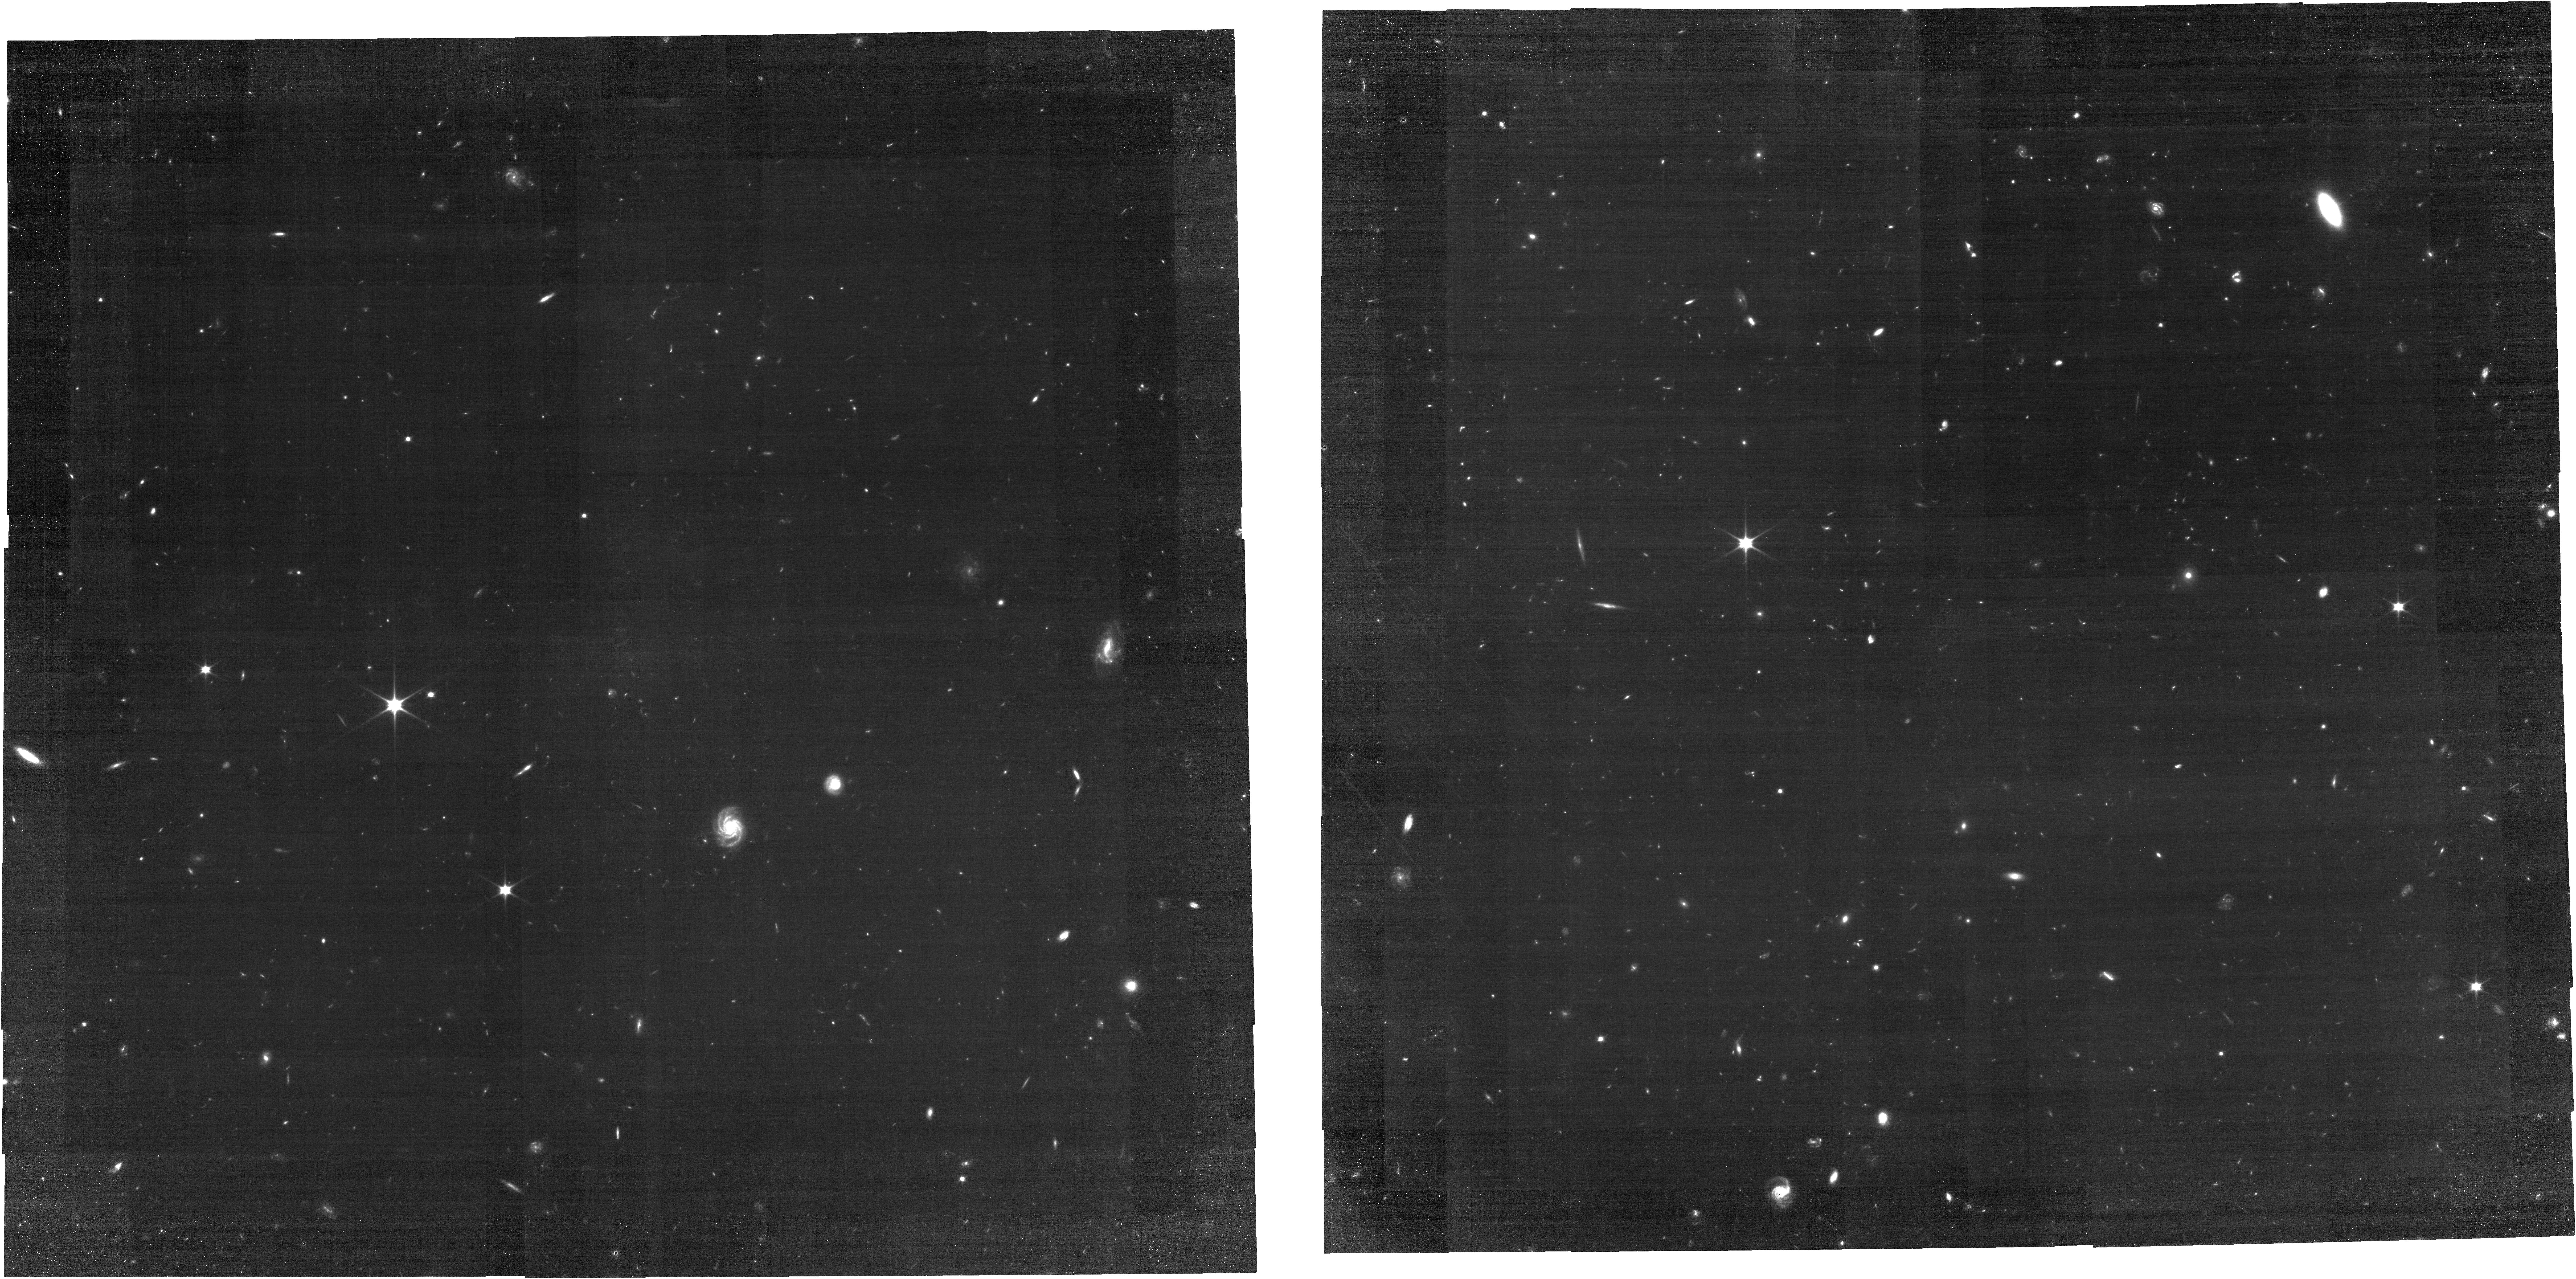
Target: ECLIPTIC-RA40
Instrument: NIRCAM
Filter: F070W
Exposure: 3.4 h
Observation ID: jw04443-o004_t003_nircam_clear-f070w

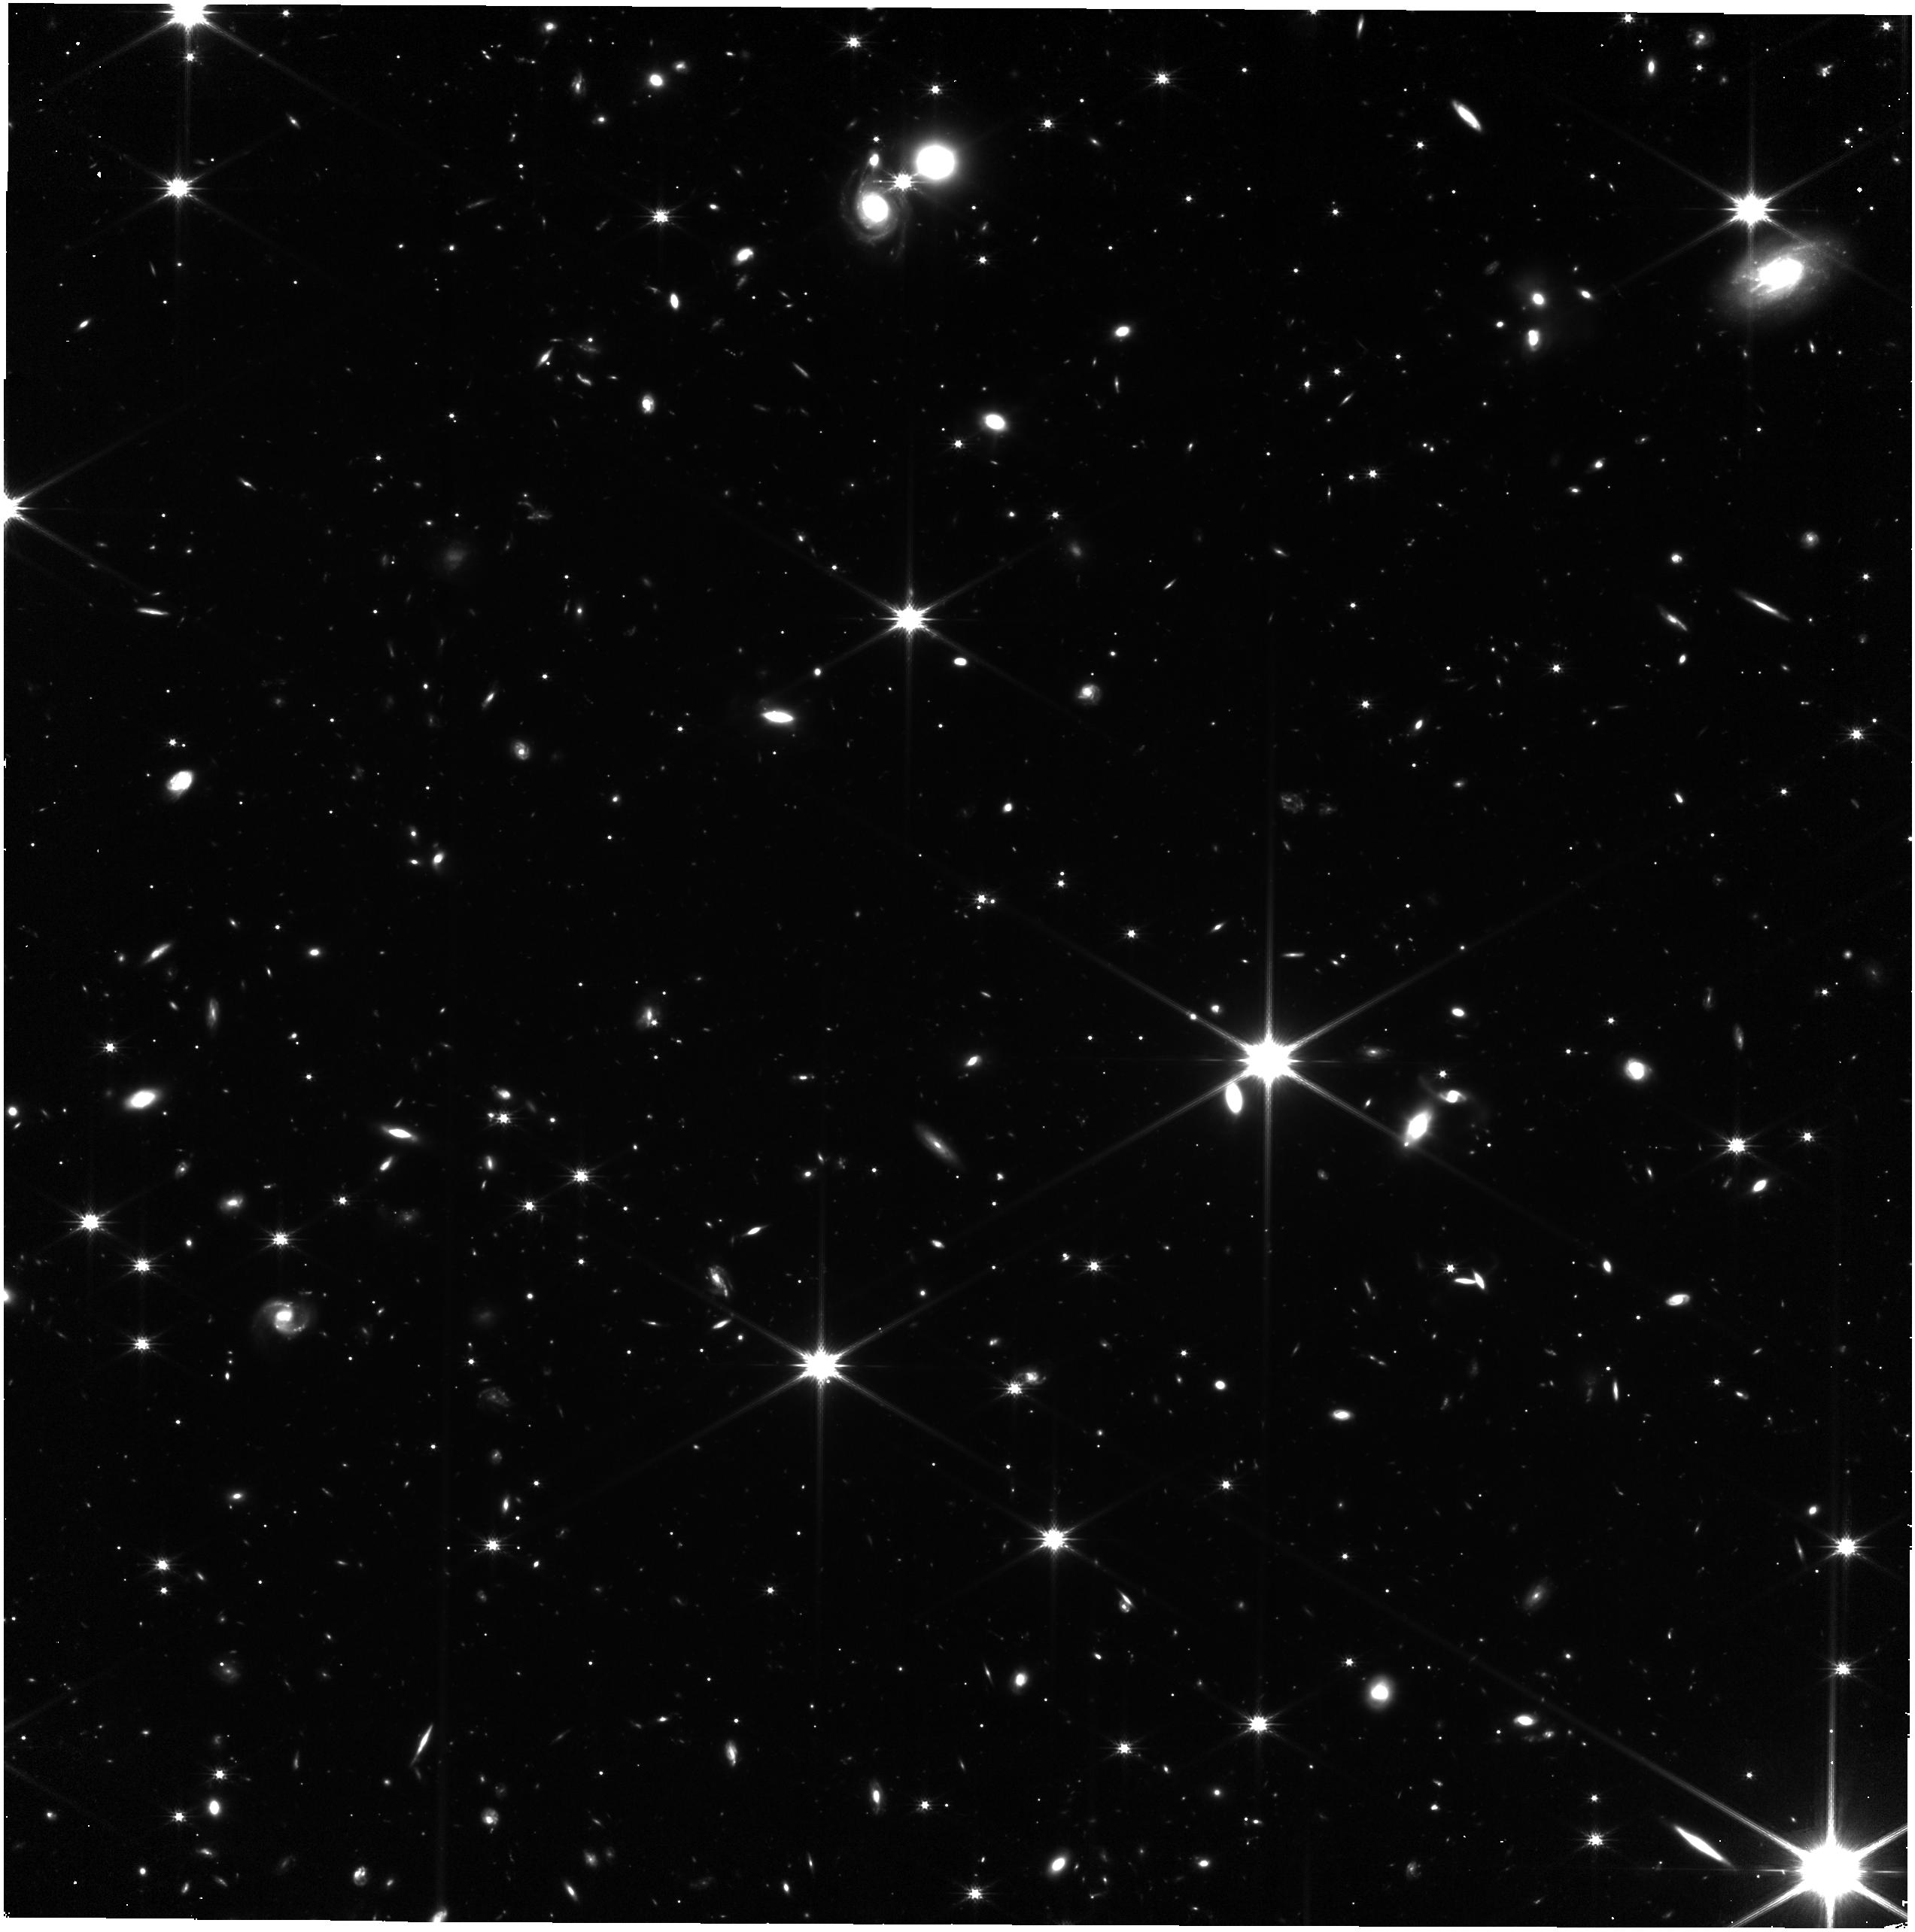
Target: ECLIPTIC-RA200
Instrument: NIRISS
Filter: CLEAR+F200W
Exposure: 3.2 h
Observation ID: jw04443-o002_t011_niriss_clear-f200w

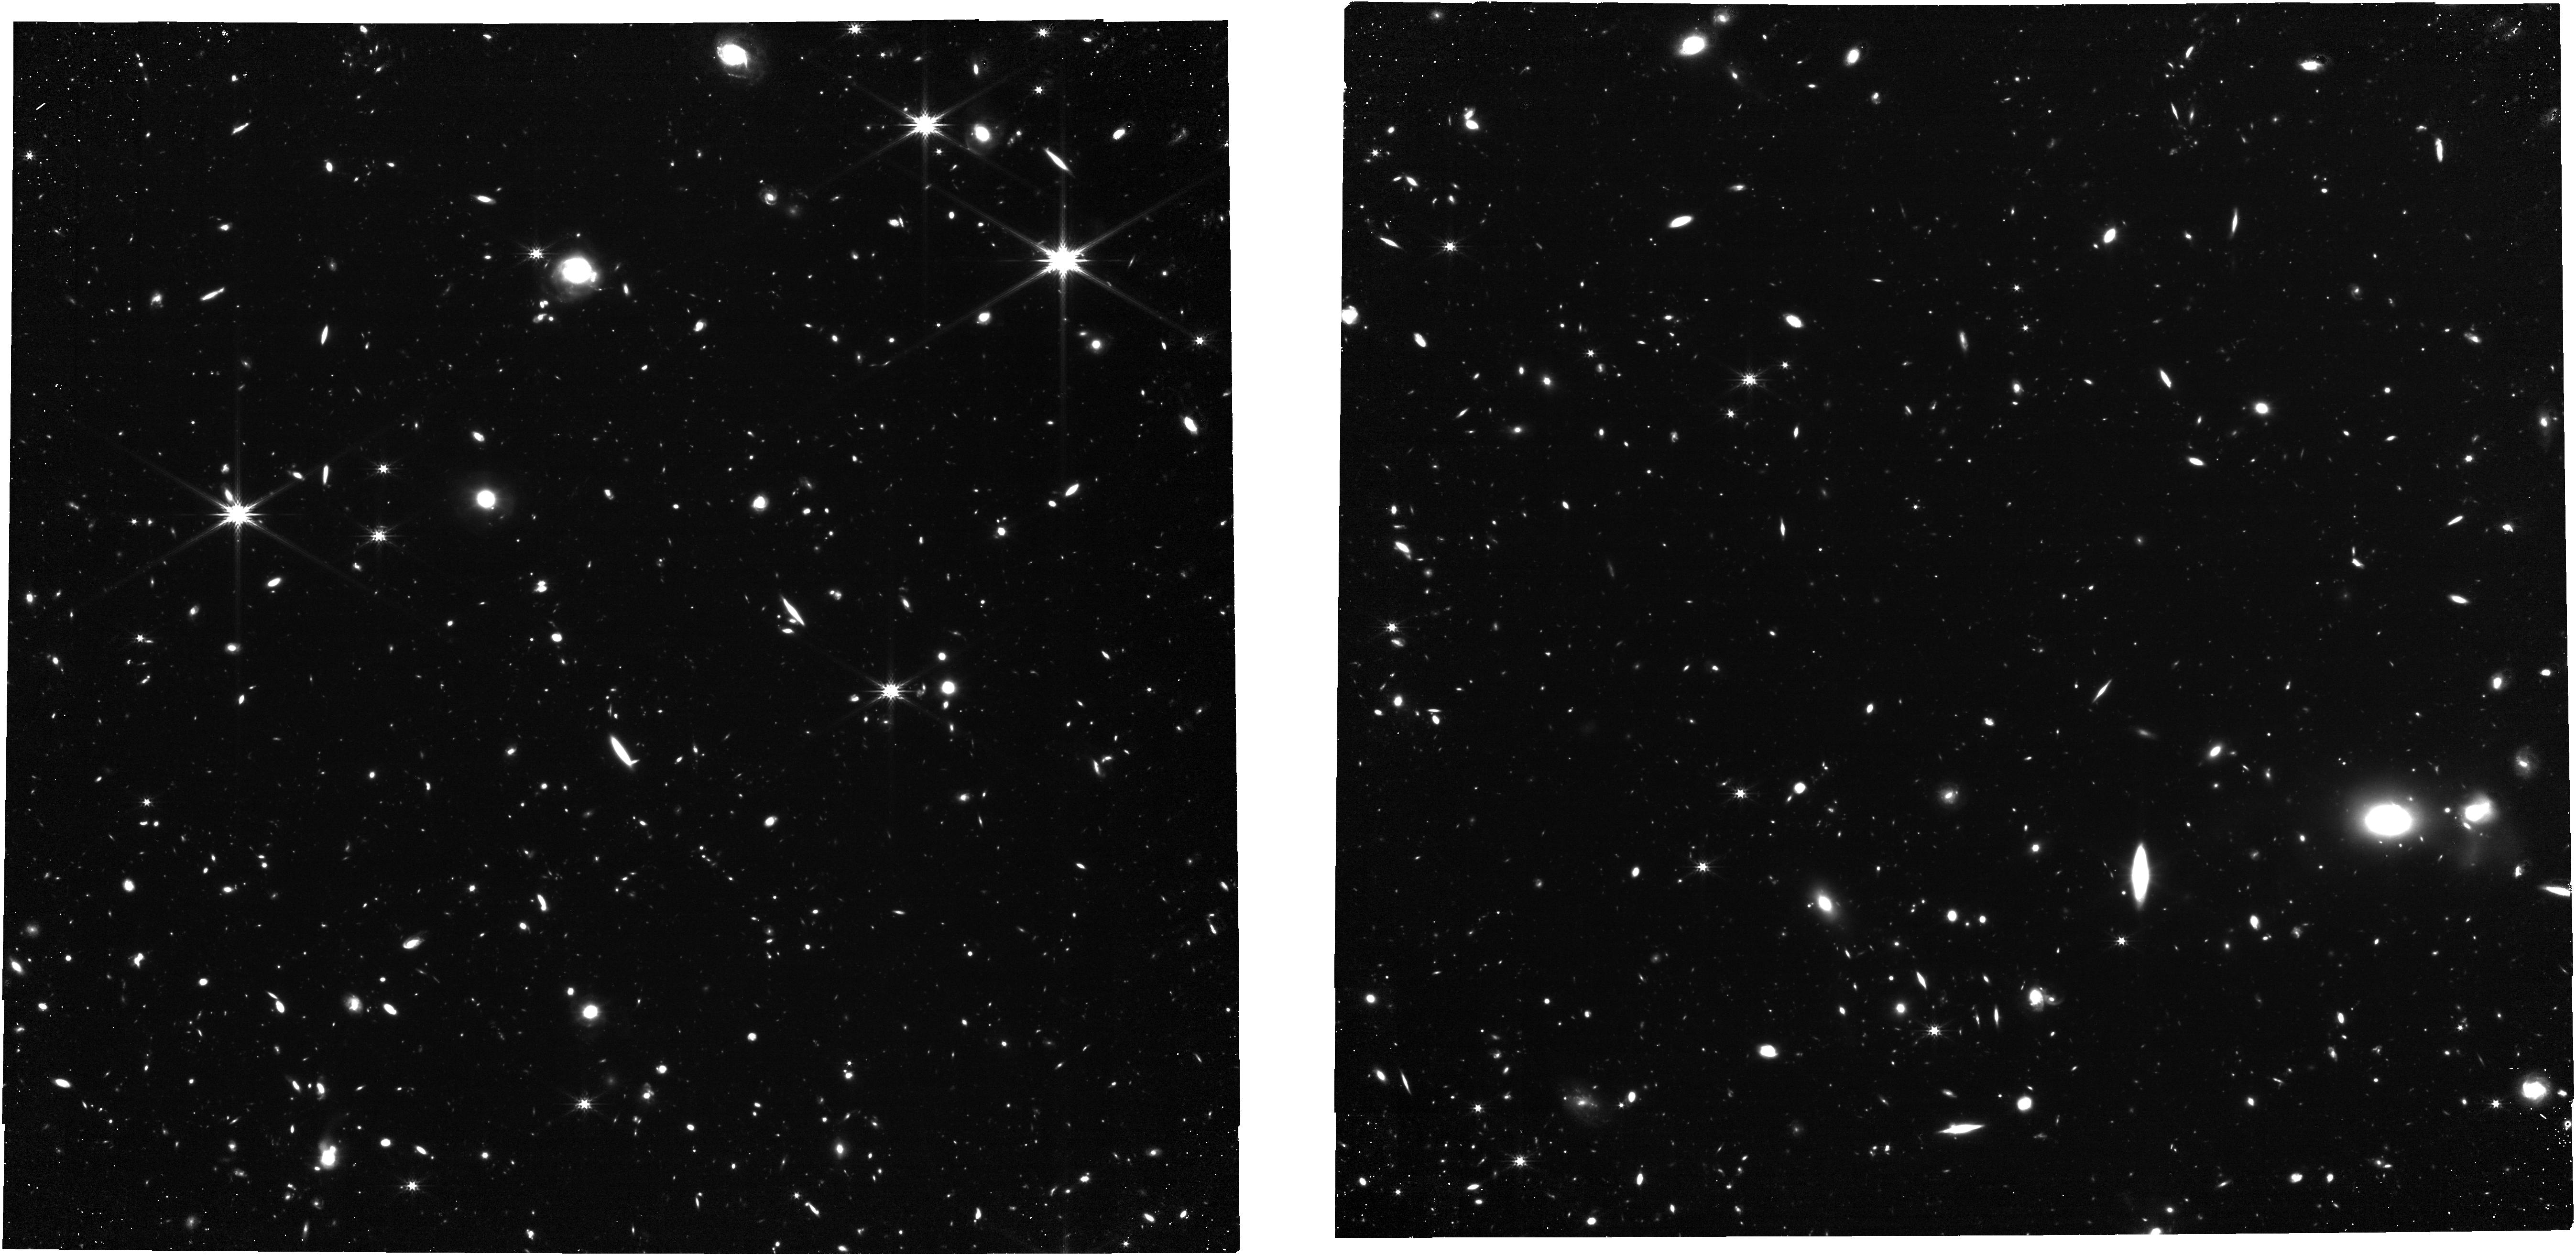
Target: ECLIPTIC-RA80
Instrument: NIRCAM
Filter: F277W
Exposure: 3.4 h
Observation ID: jw04443-o005_t005_nircam_clear-f277w

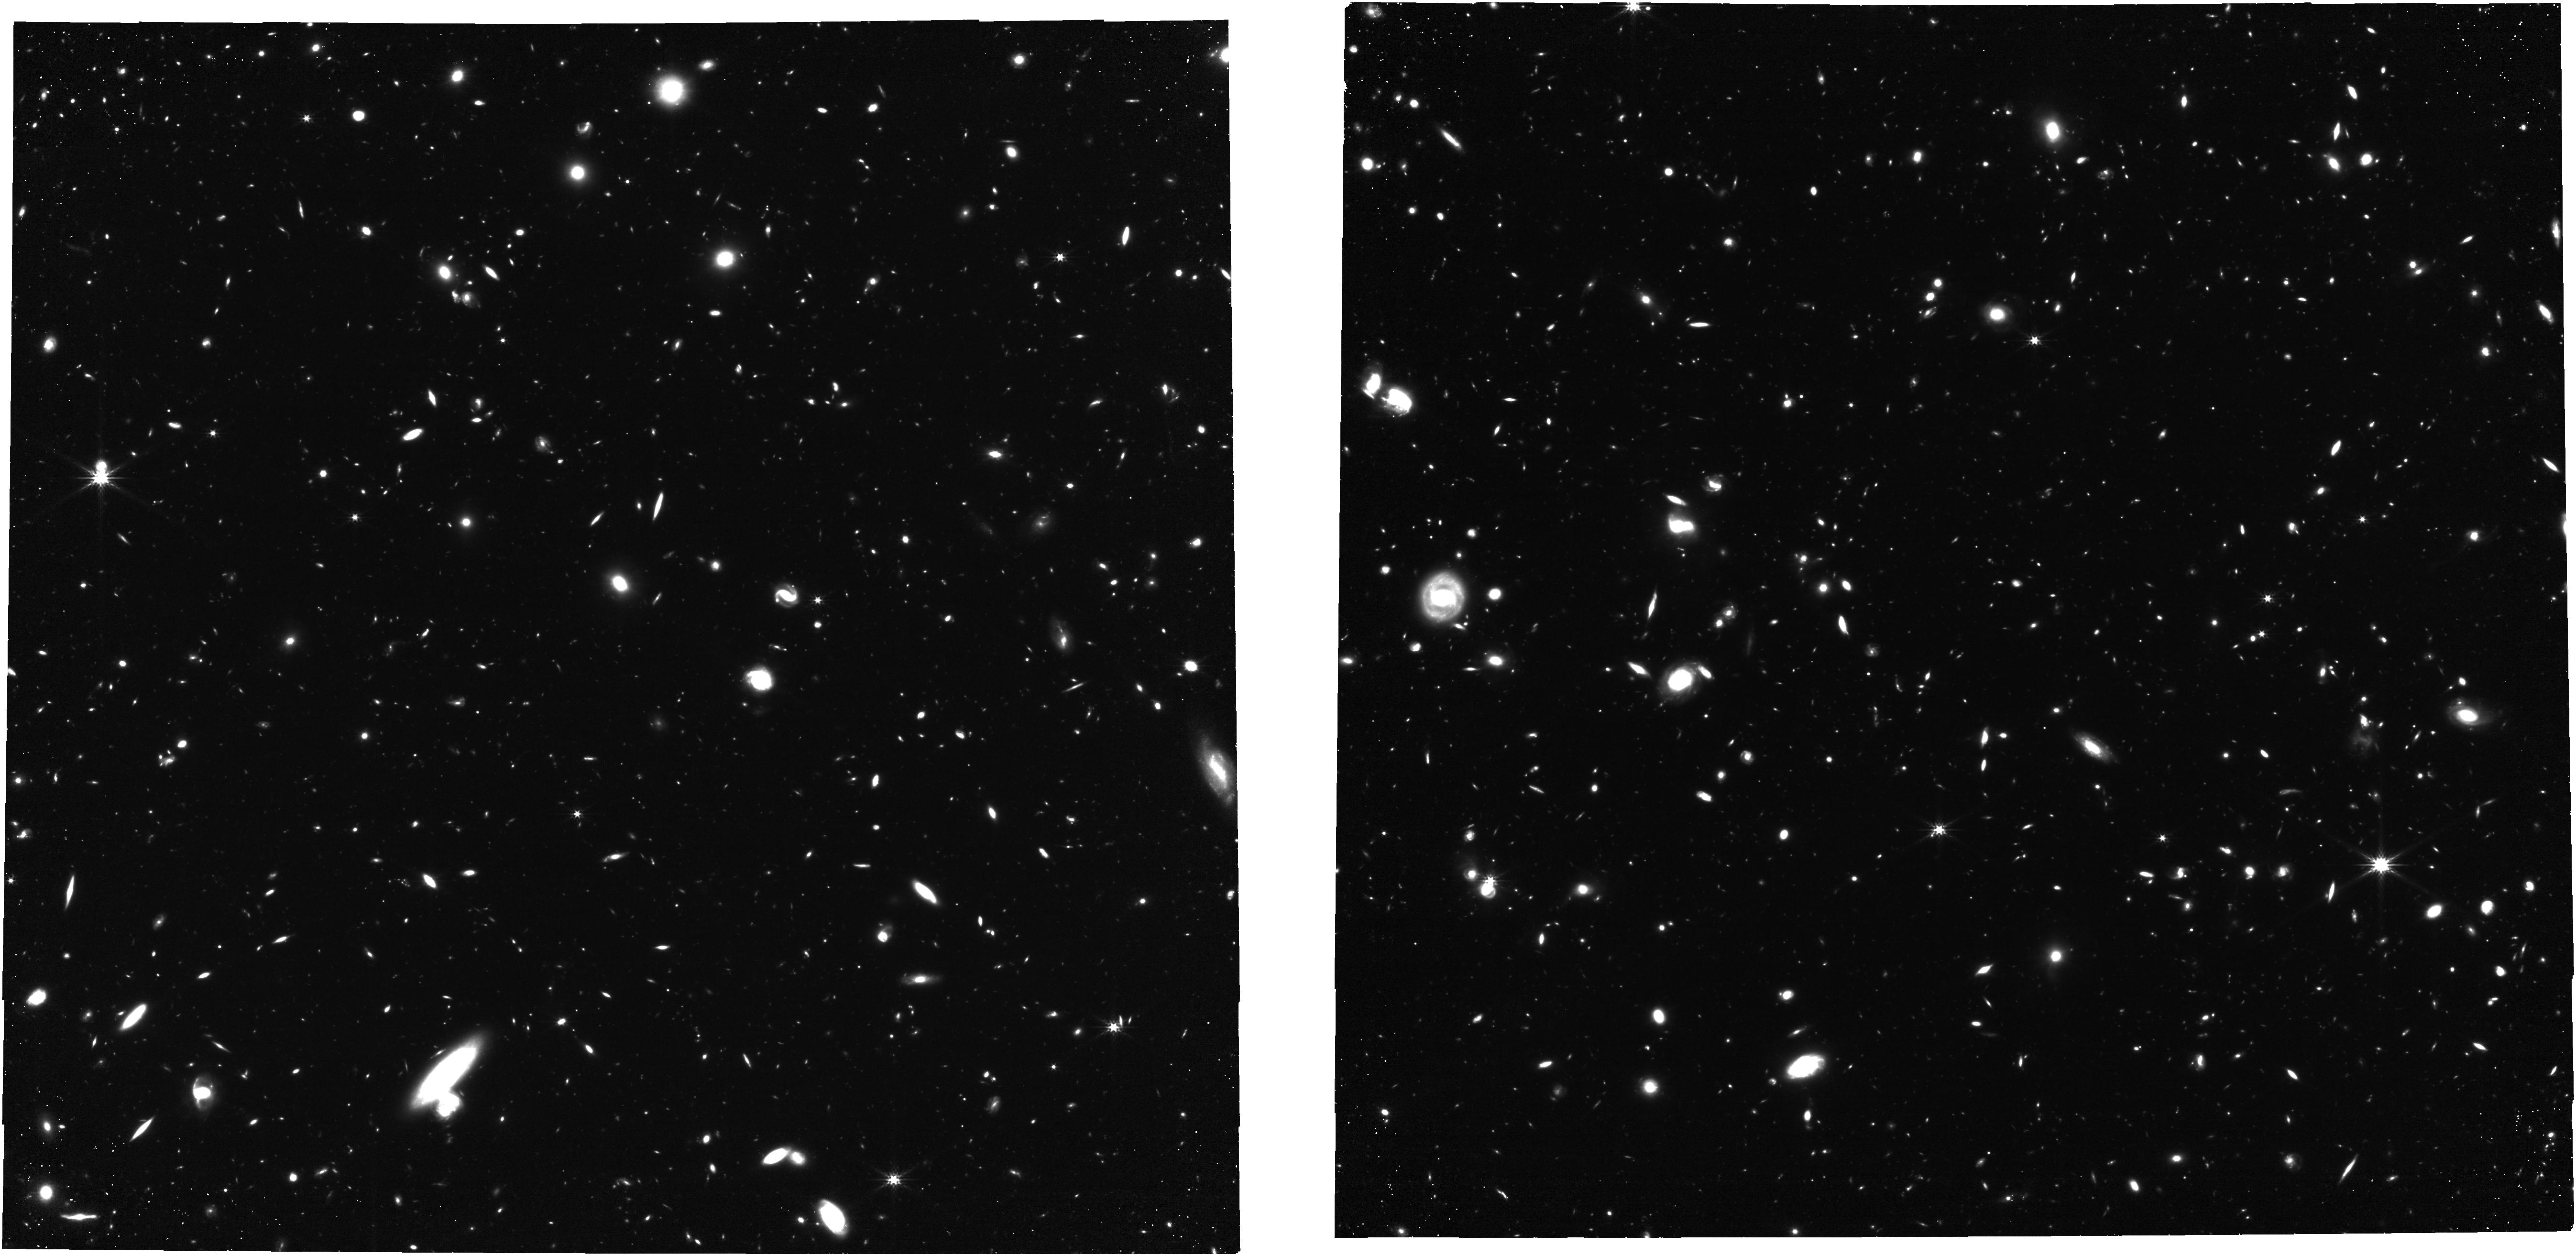
Target: ECLIPTIC-RA120
Instrument: NIRCAM
Filter: F277W
Exposure: 3.4 h
Observation ID: jw04443-o006_t007_nircam_clear-f277w

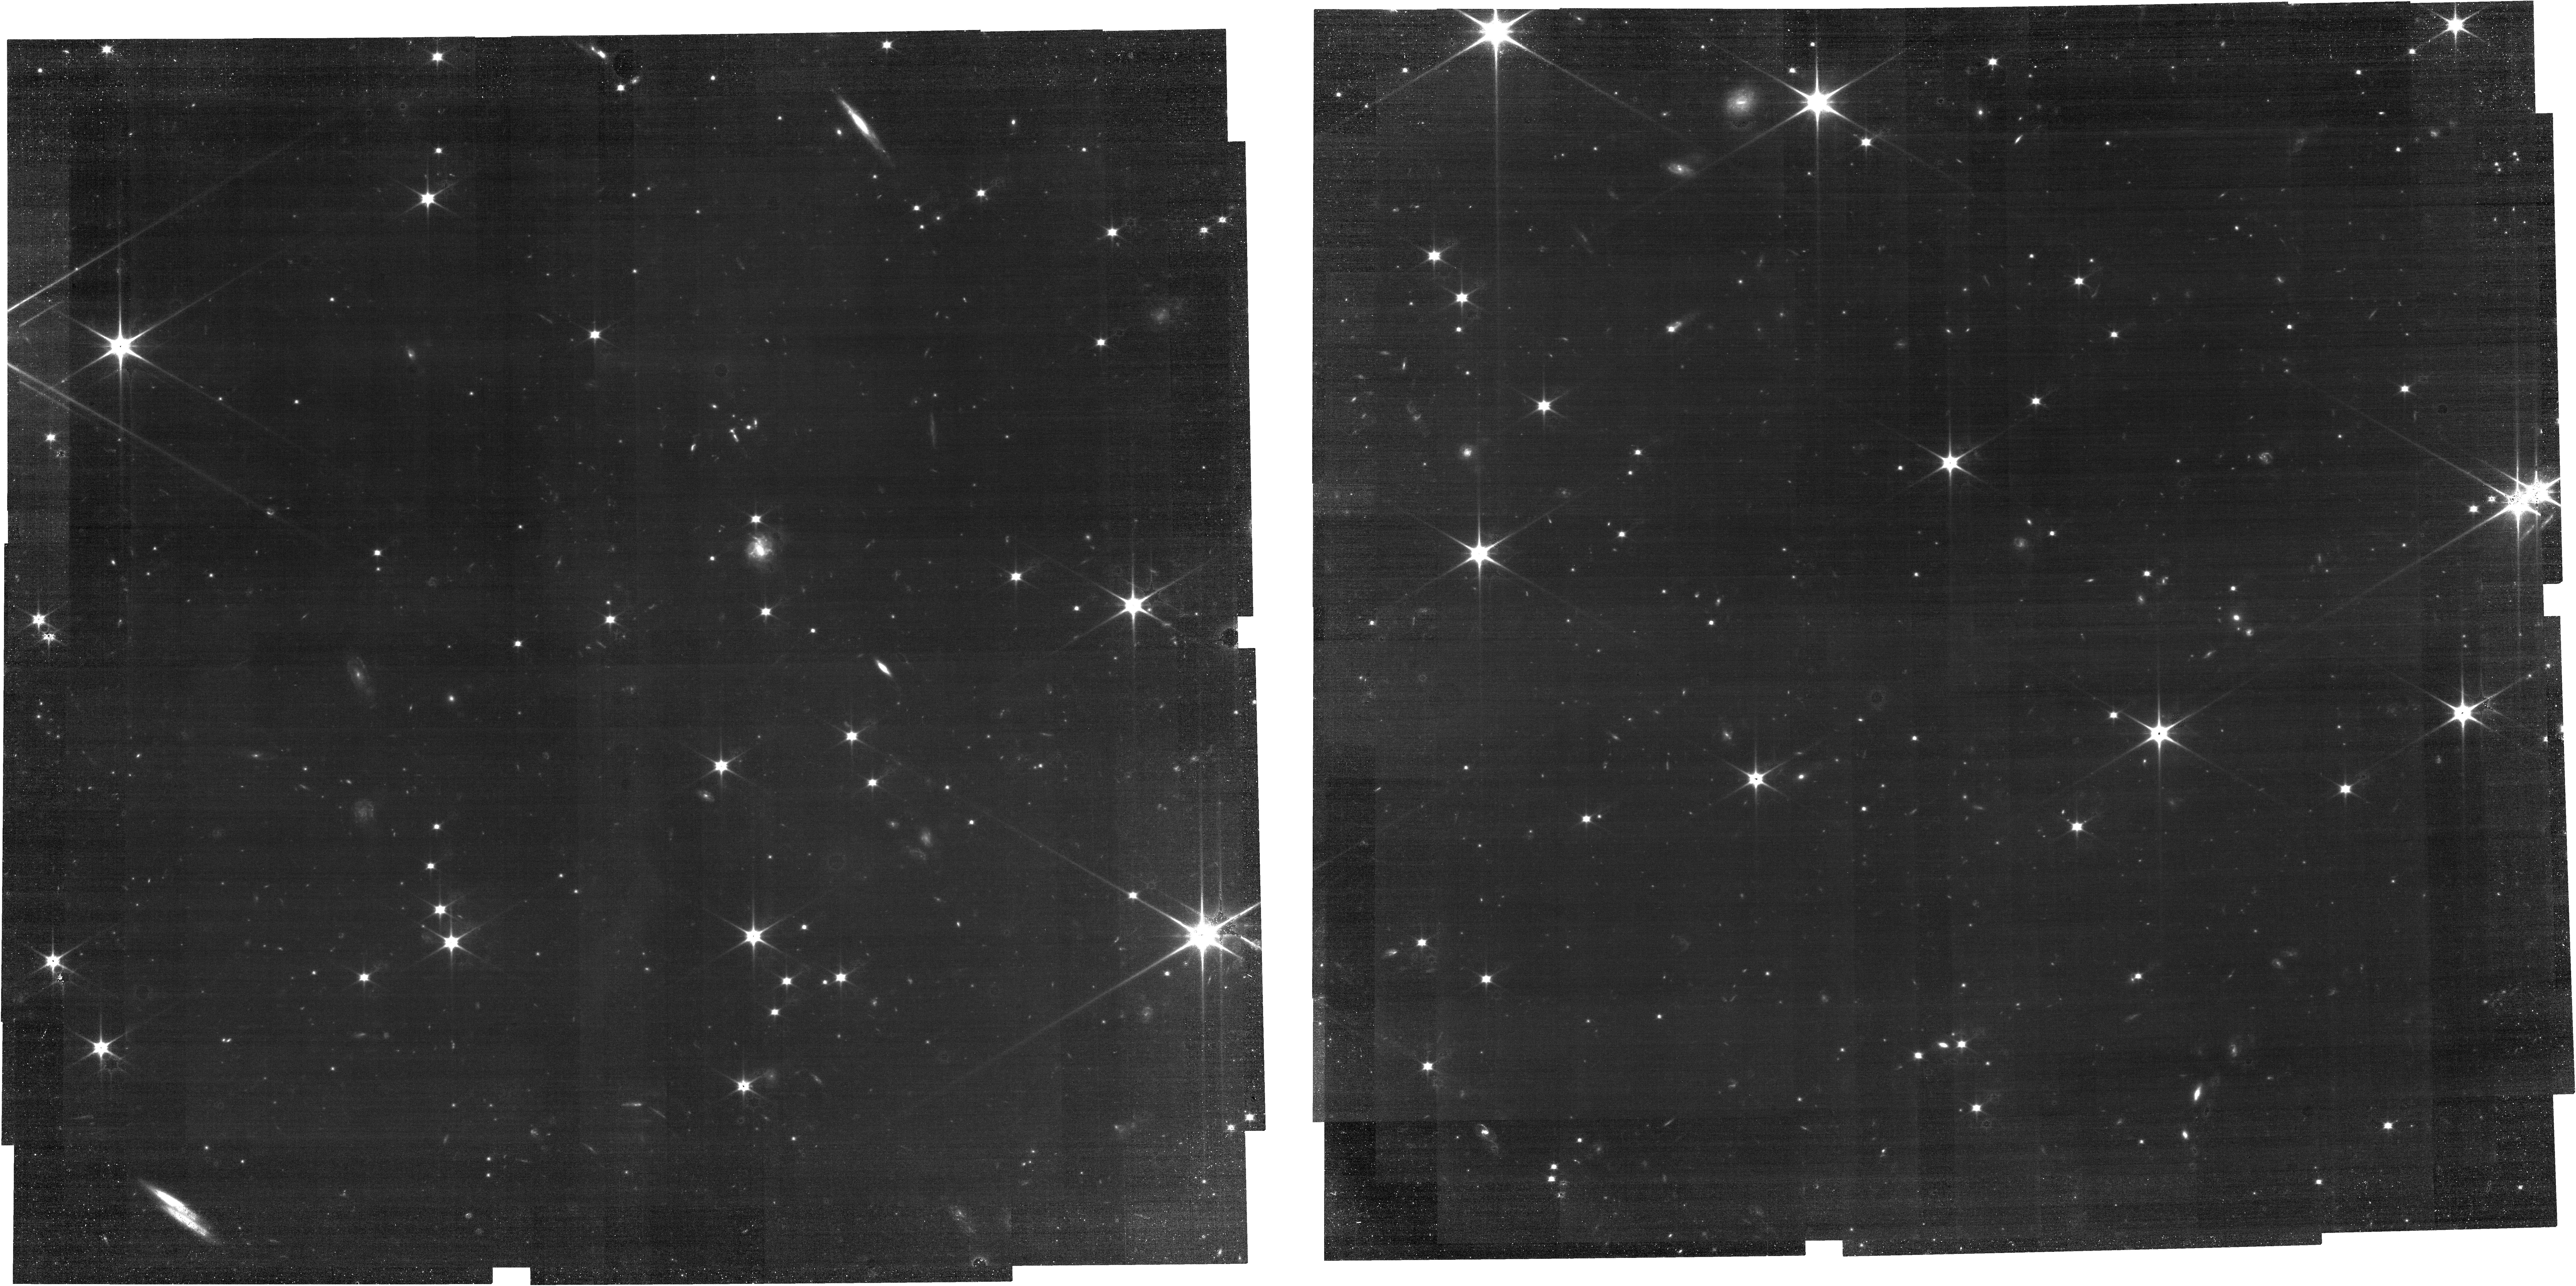
Target: ECLIPTIC-RA160
Instrument: NIRCAM
Filter: F070W
Exposure: 3.4 h
Observation ID: jw04443-o001_t009_nircam_clear-f070w

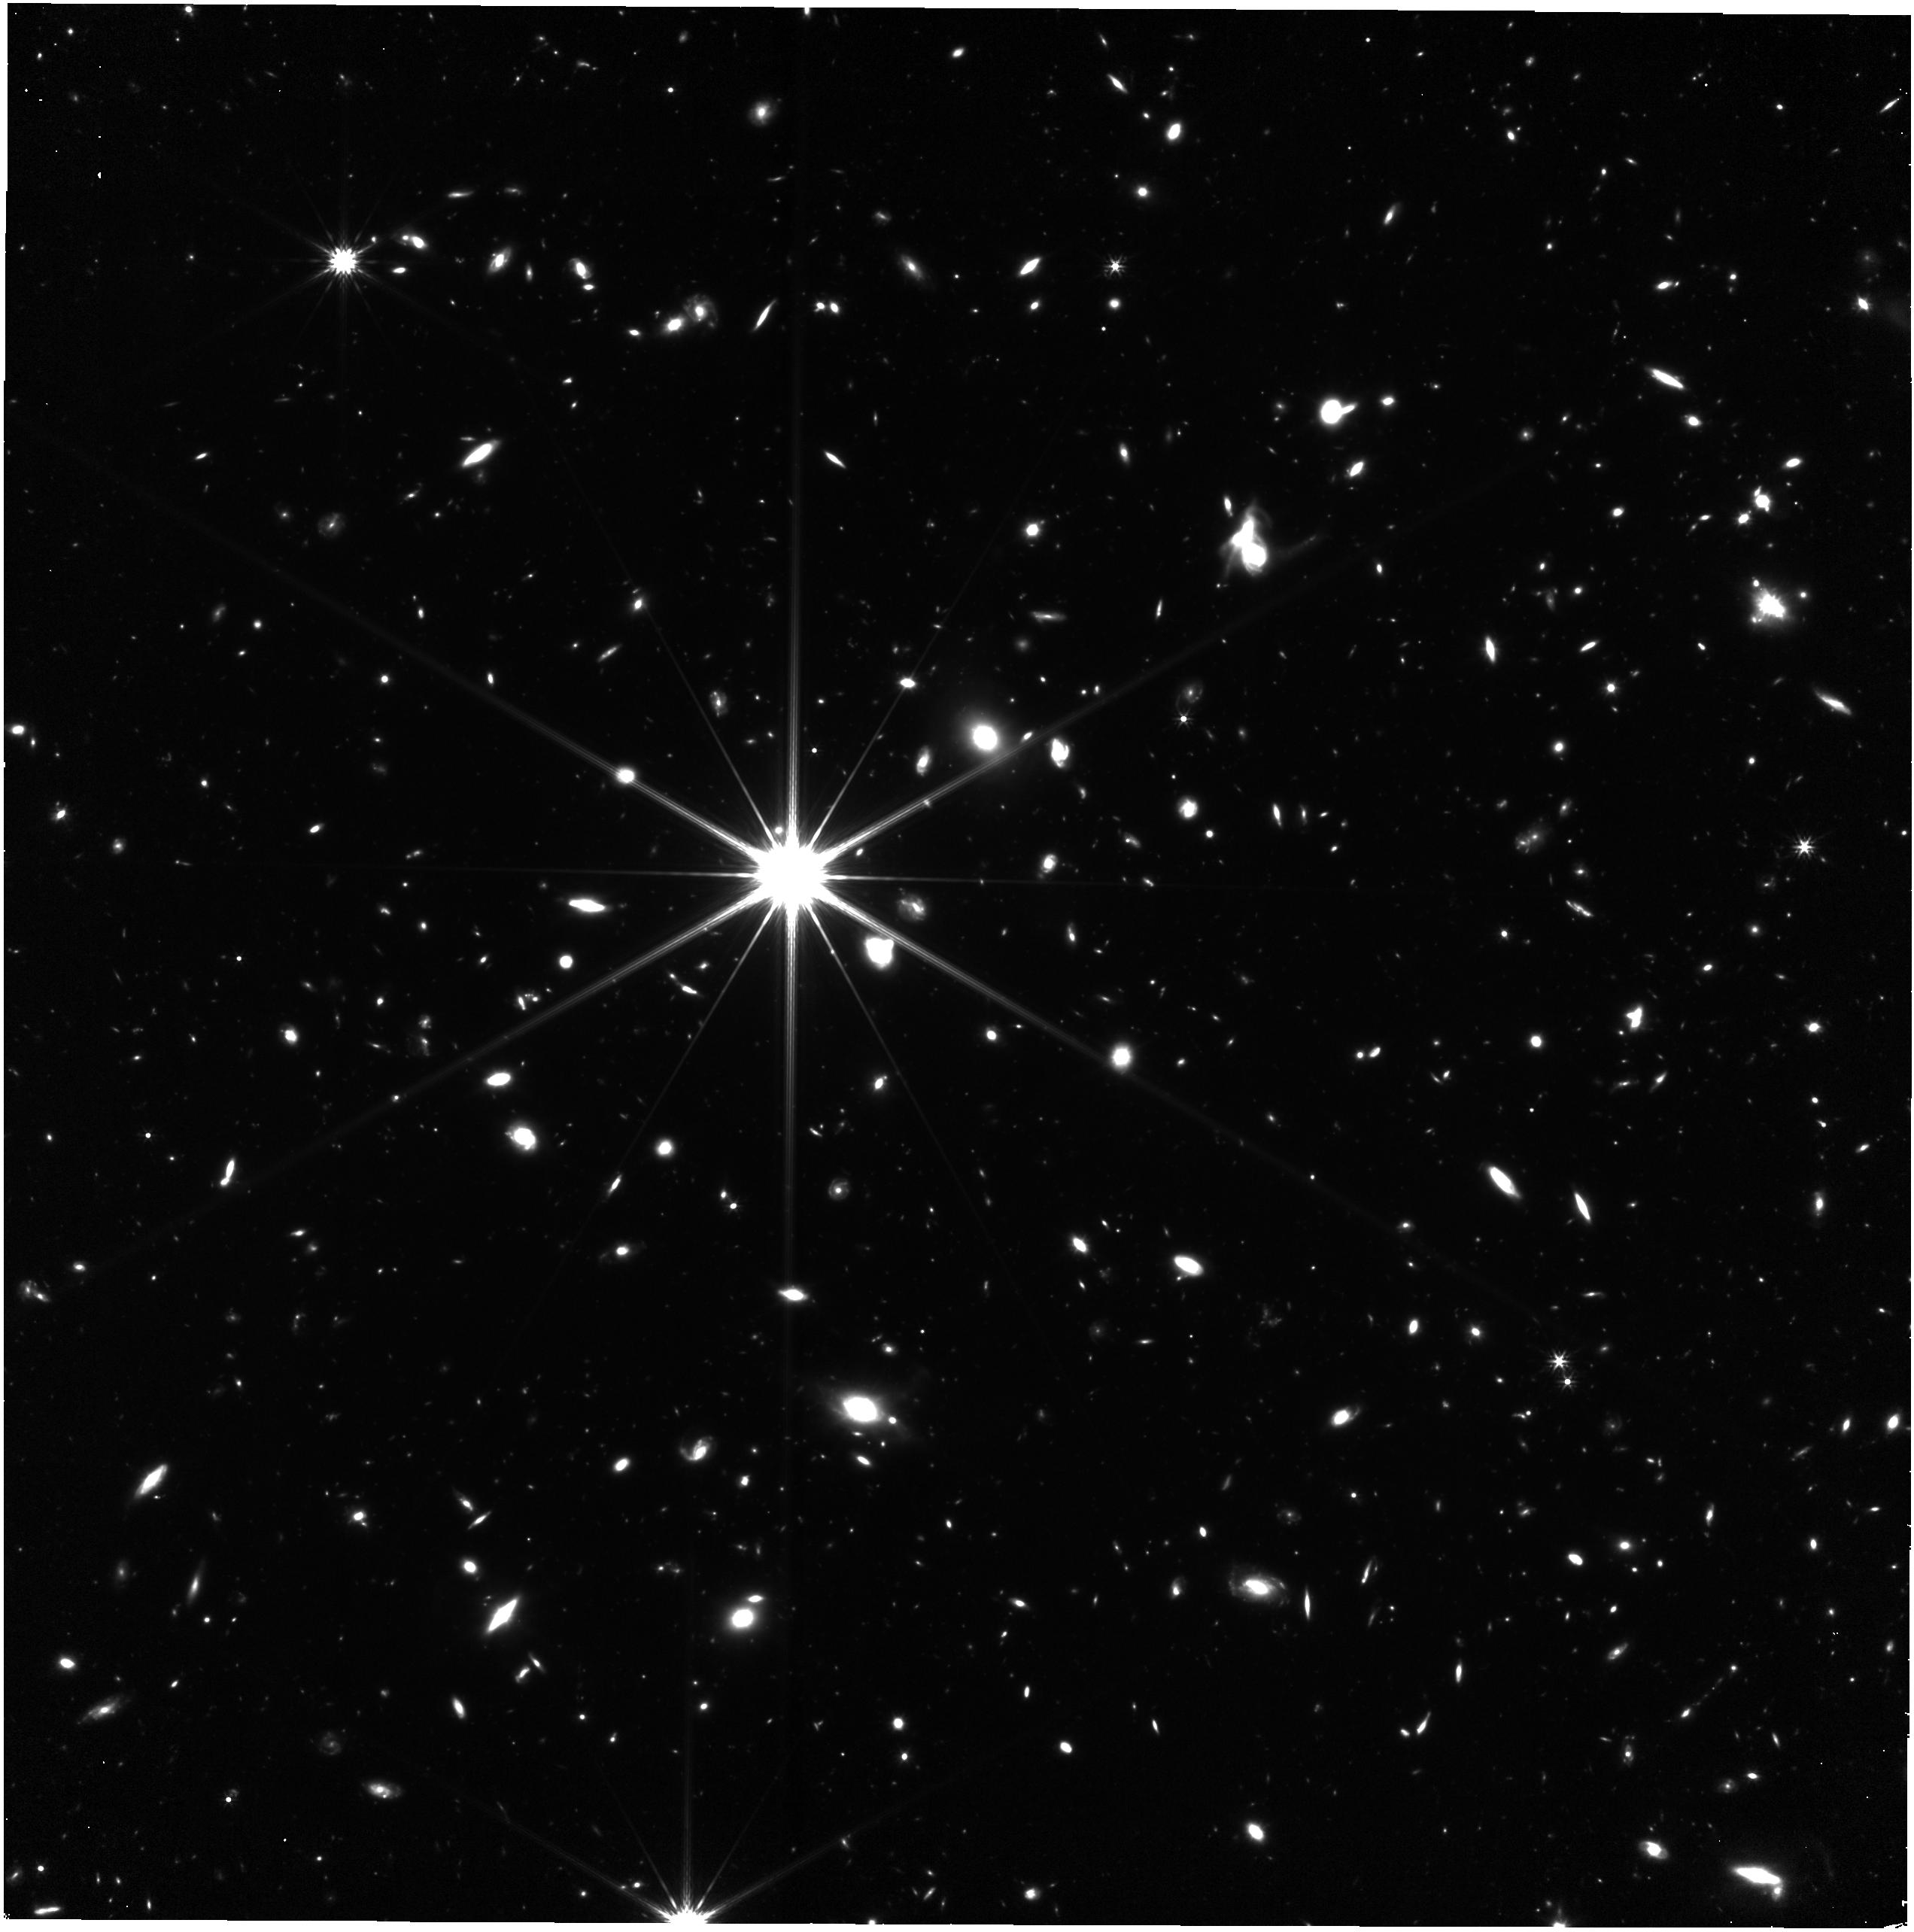
Target: ECLIPTIC-RA00
Instrument: NIRISS
Filter: F277W
Exposure: 3.2 h
Observation ID: jw04443-o003_t001_niriss_clearp-f277w

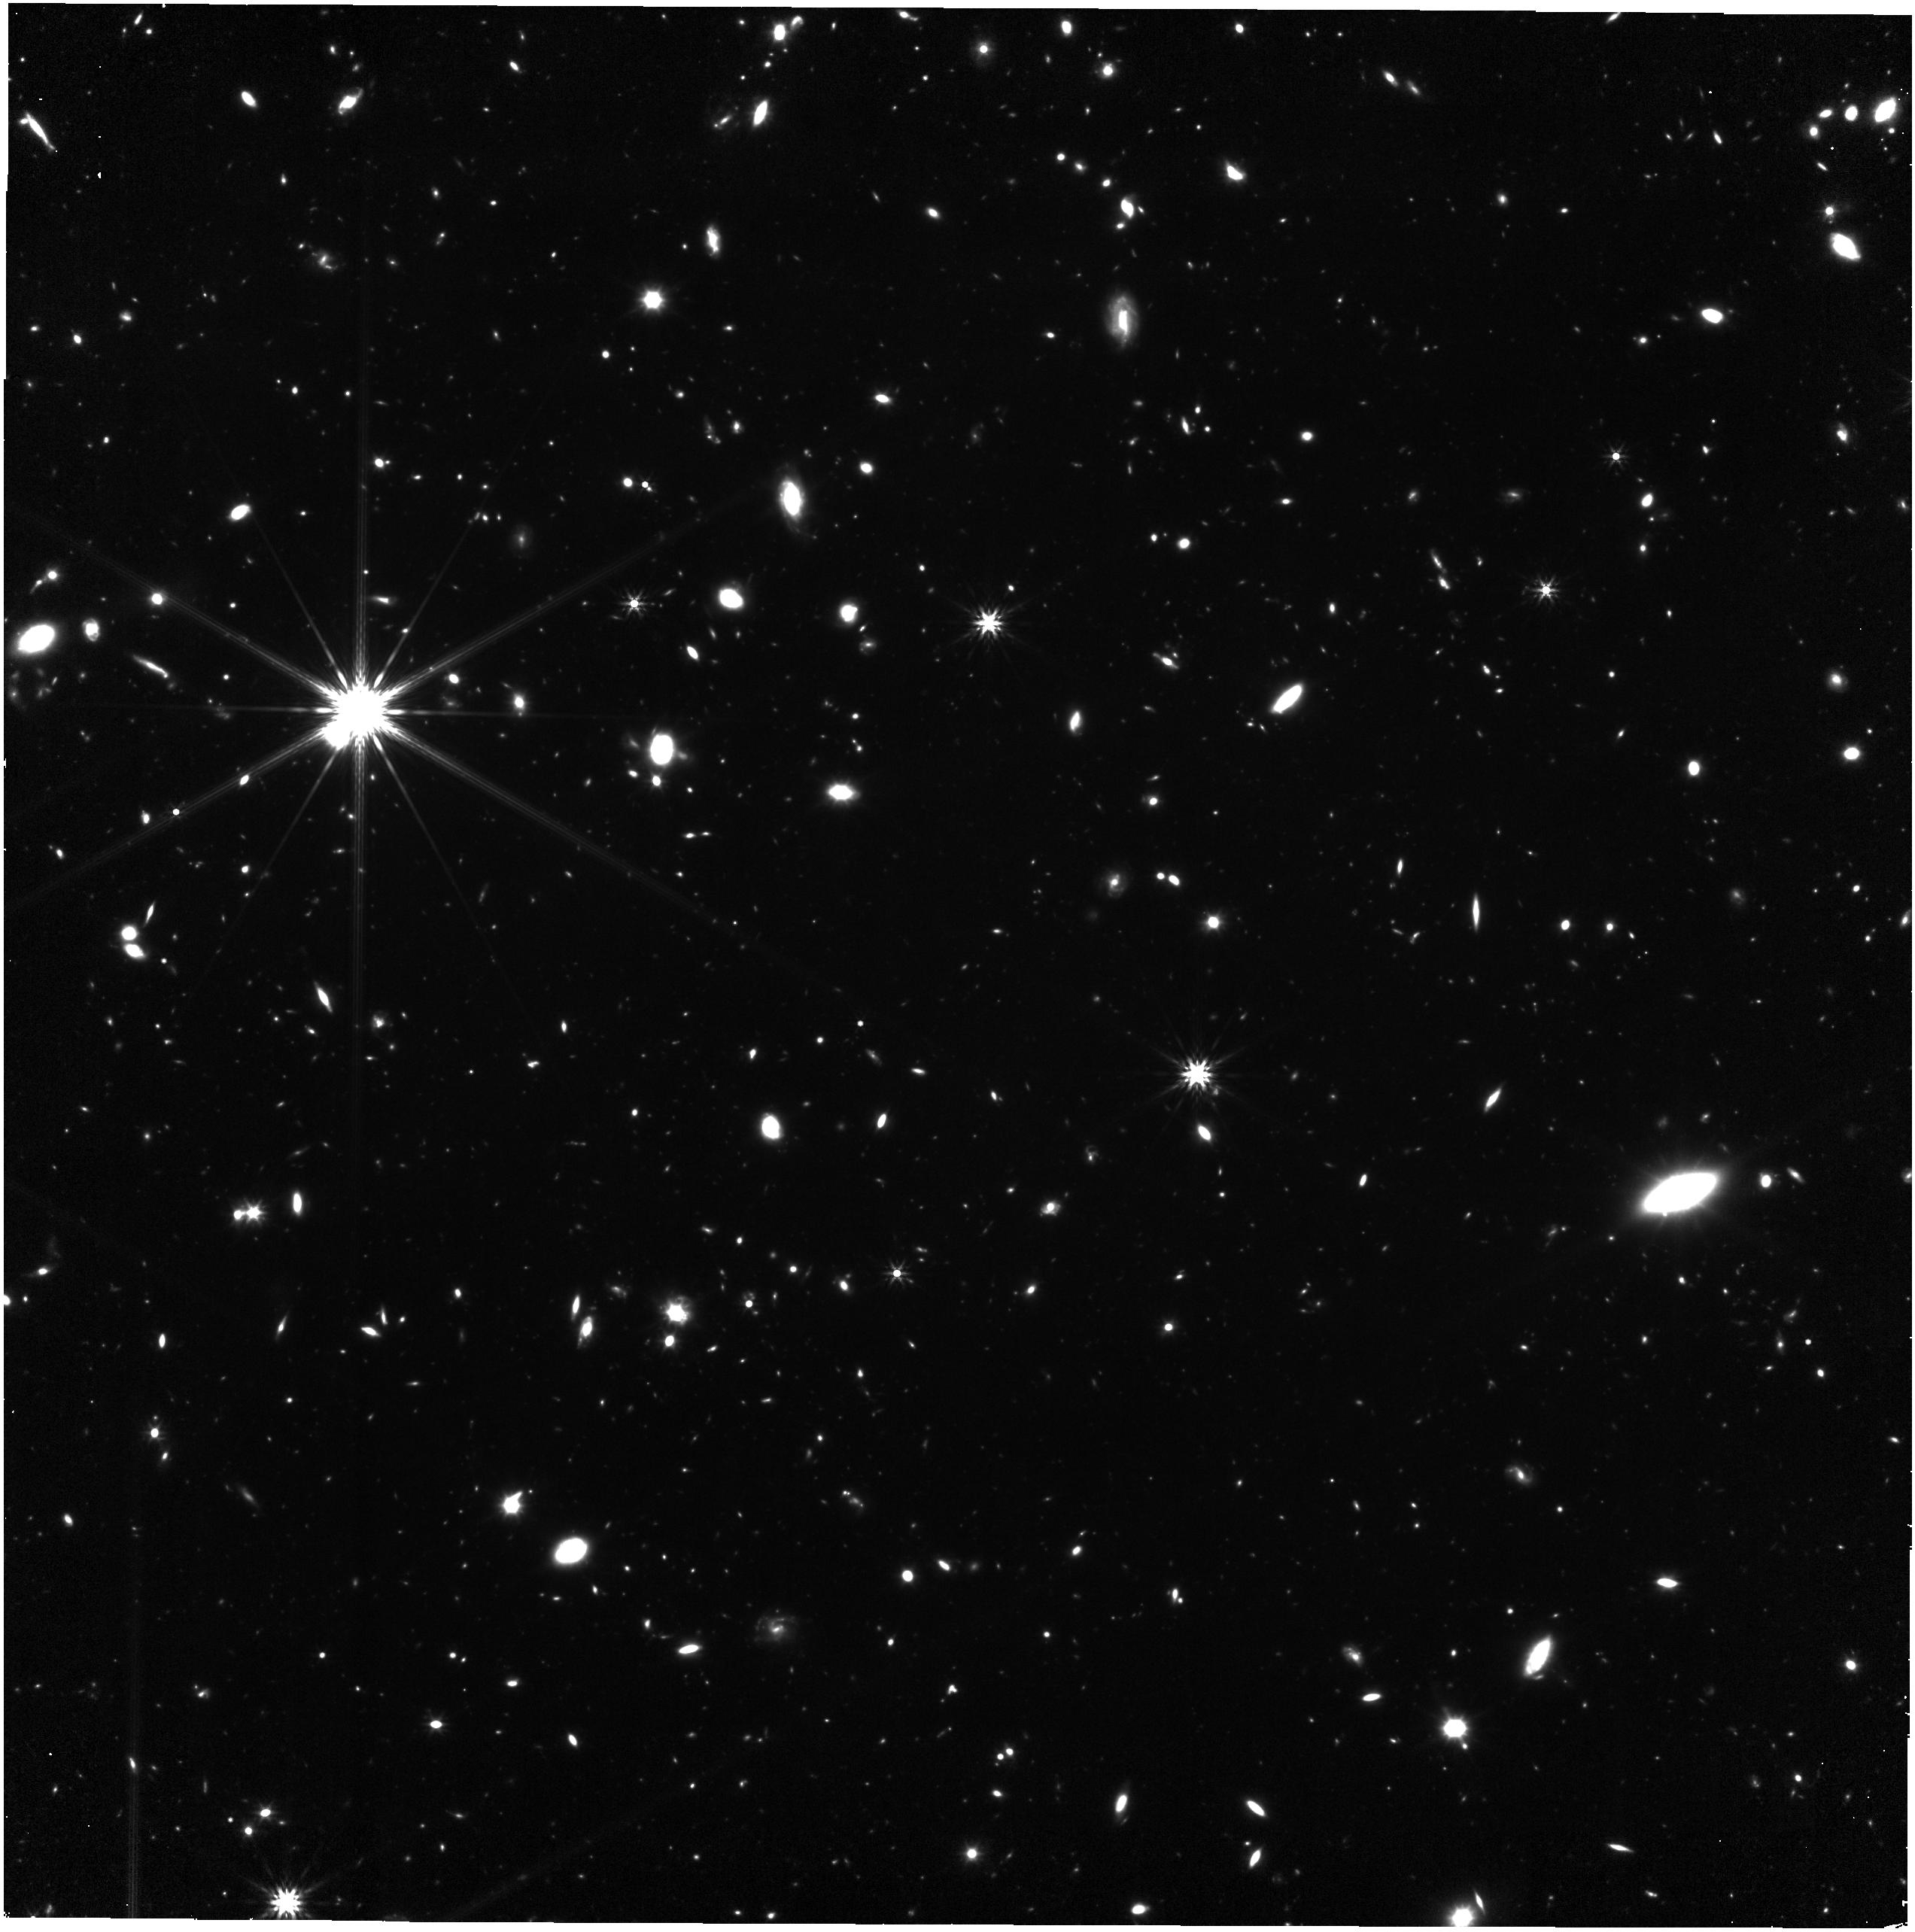
Target: ECLIPTIC-RA40
Instrument: NIRISS
Filter: F356W
Exposure: 3.2 h
Observation ID: jw04443-o004_t003_niriss_clearp-f356w

NIRCam and NIRISS Sky Flats (PI: Sunnquist, Ben)

Instead of taking dedicated sky flats during Cycle 2, we will use the deep field GTO data to reconstruct P-flats in a subset of filters. Since we cannot control when the GTO data are obtained, we will also monitor the stability of the sky flats with the F070W and F277W filter pair. We will obtain 6 epochs, which are scheduled in parallel with NIRISS sky flats. Large scale frequency variations in the NIRCam illumination pattern (L-flats) will be measured in CAL-NIRCAM-203, in combination with the data from this program and GTO data. This calibration program may change in response to system developments and the final Cycle 2 science program.